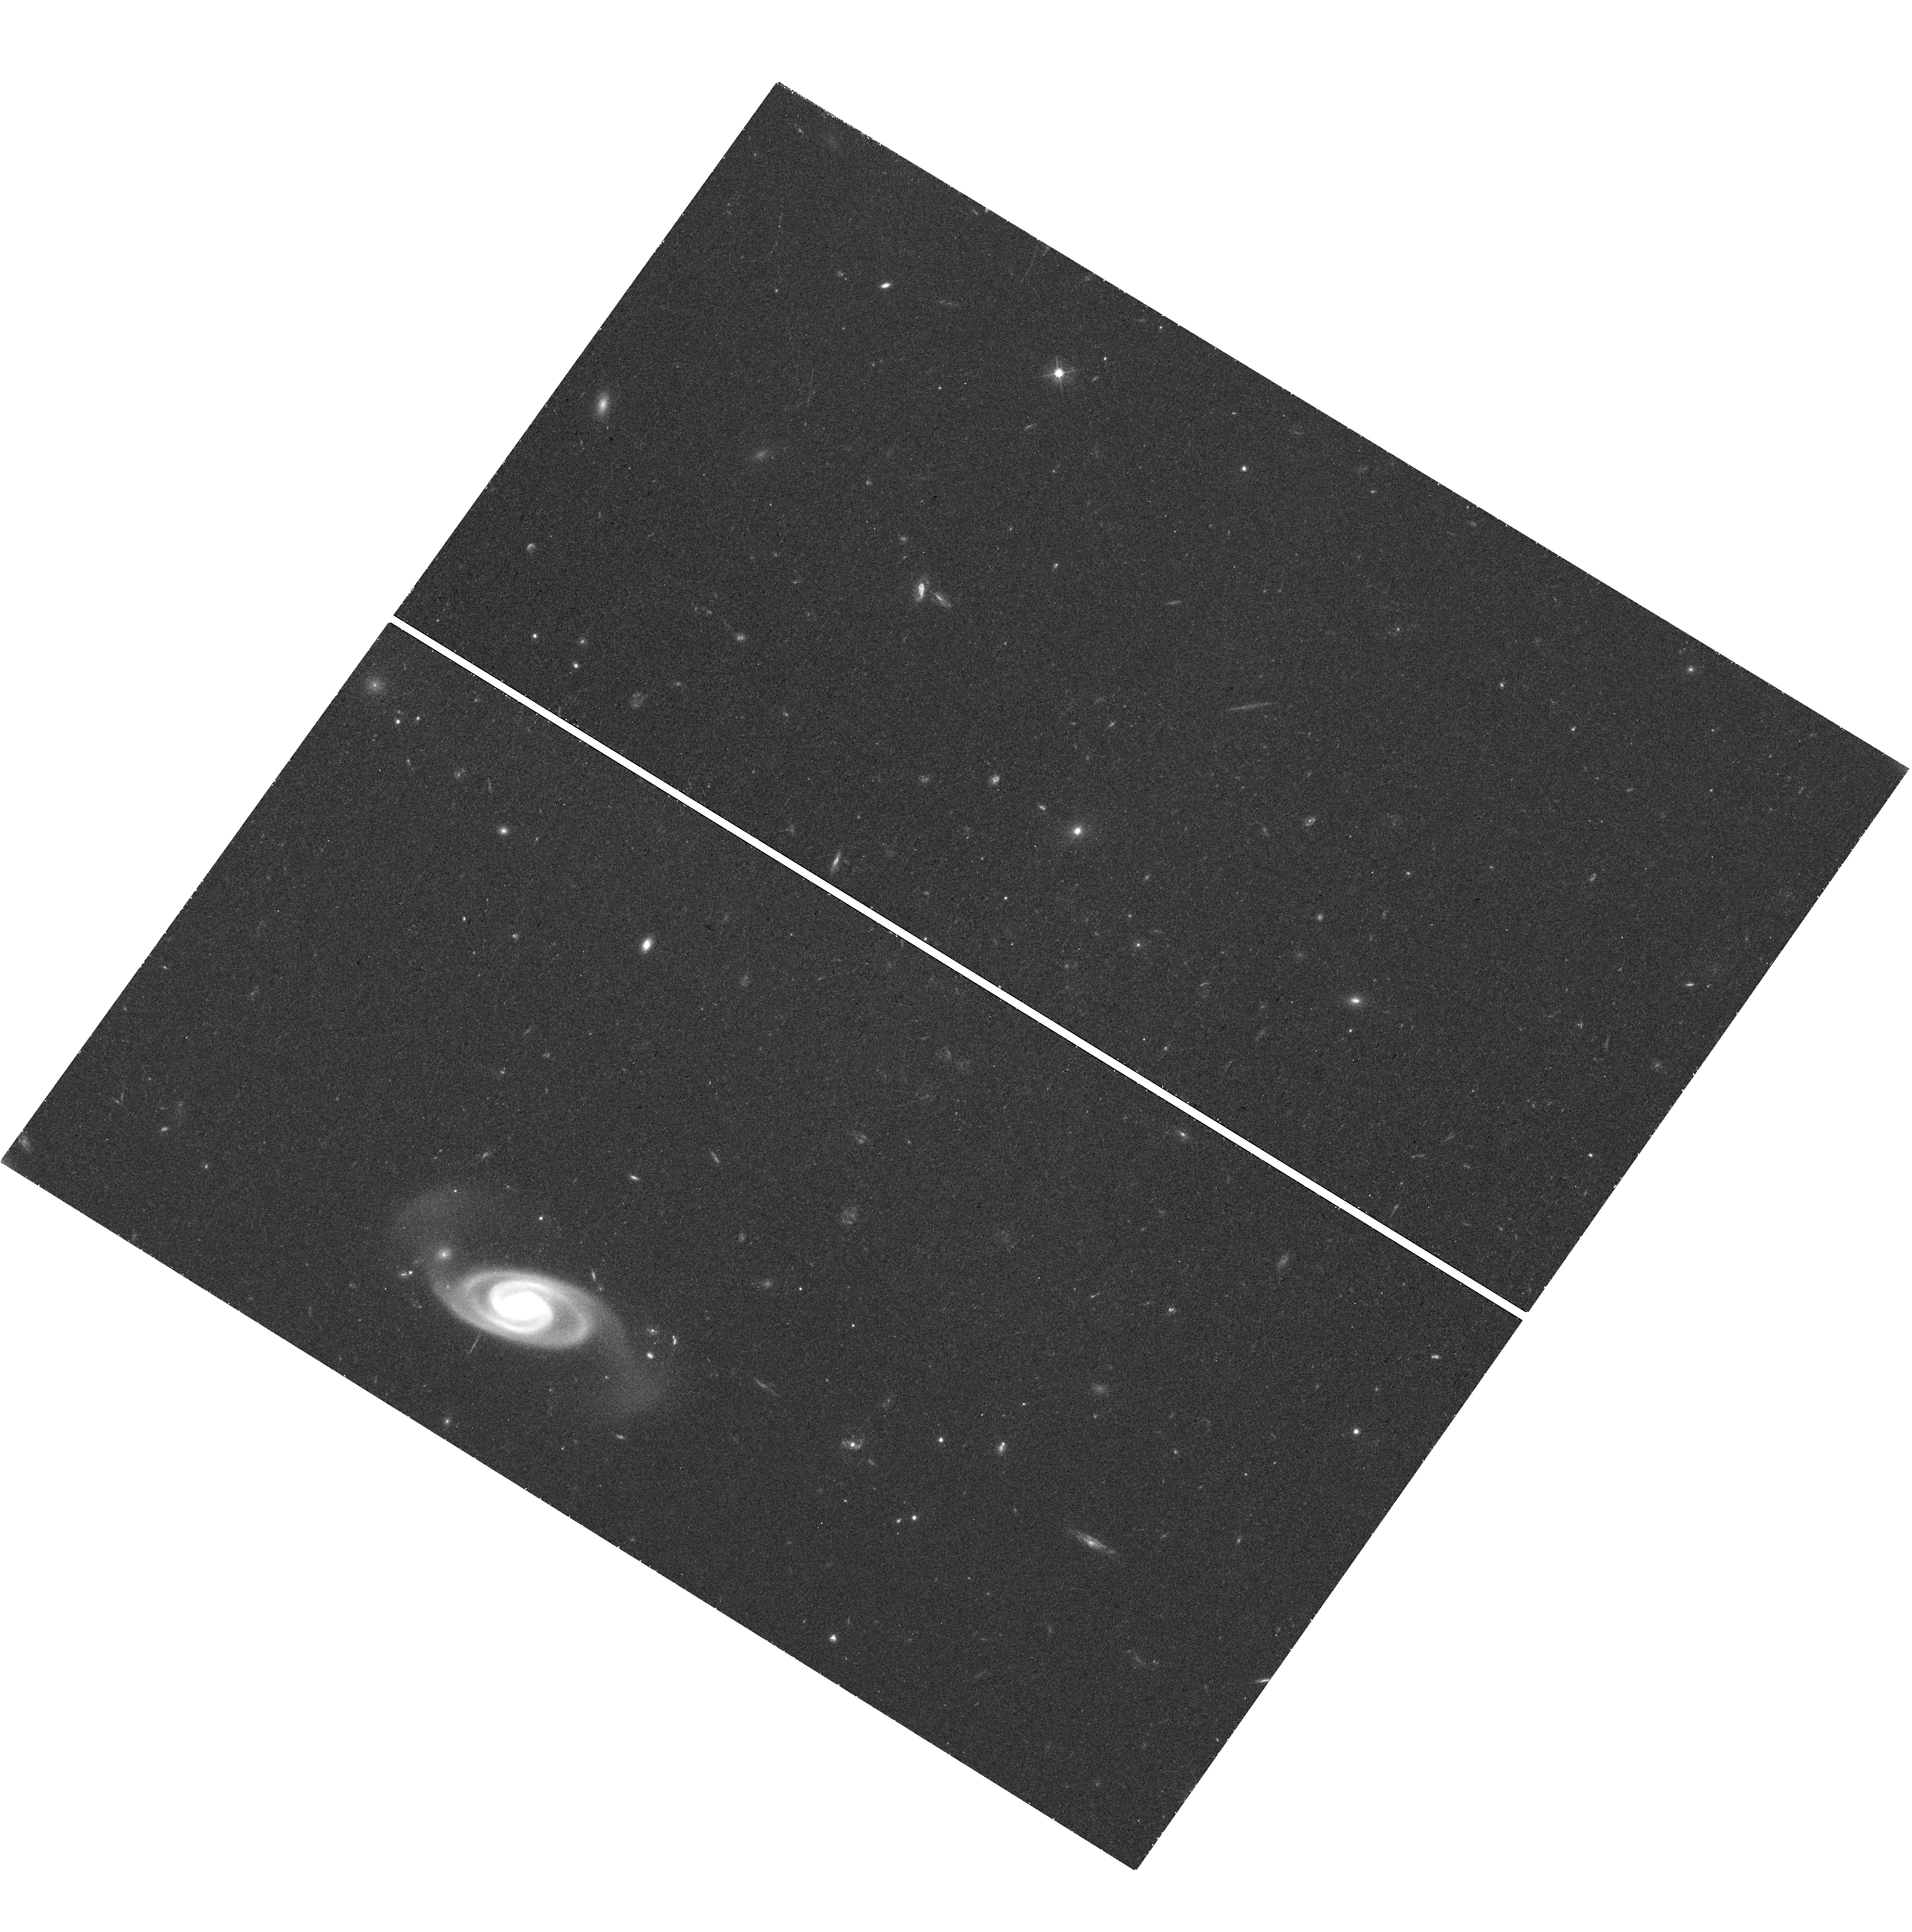
Target: QSO-B1036+054. Instrument: WFC3/UVIS. Filter: F475W. Exposure: 43 min. Observation ID: hst_15995_03_wfc3_uvis_f475w_ie6s03

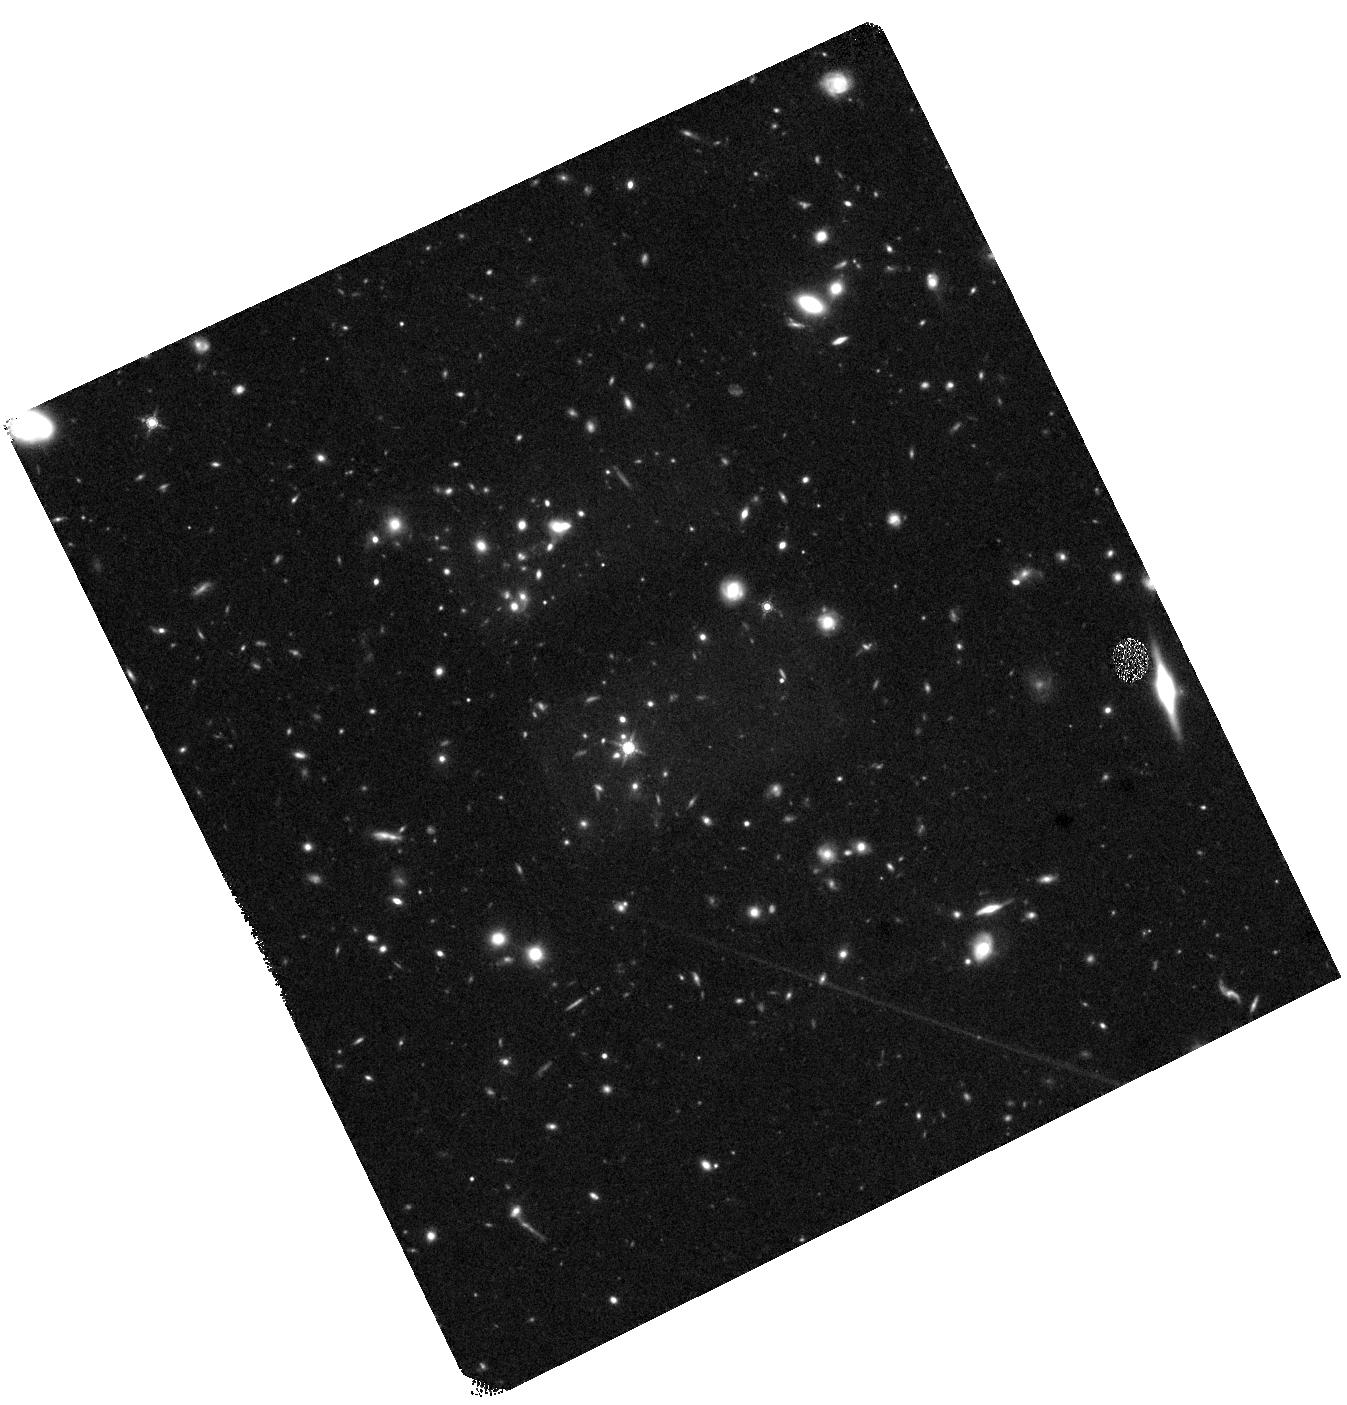
Target: QSO-J0217+0144. Instrument: WFC3/IR. Filter: F160W. Exposure: 40 min. Observation ID: hst_15995_01_wfc3_ir_f160w_ie6s01

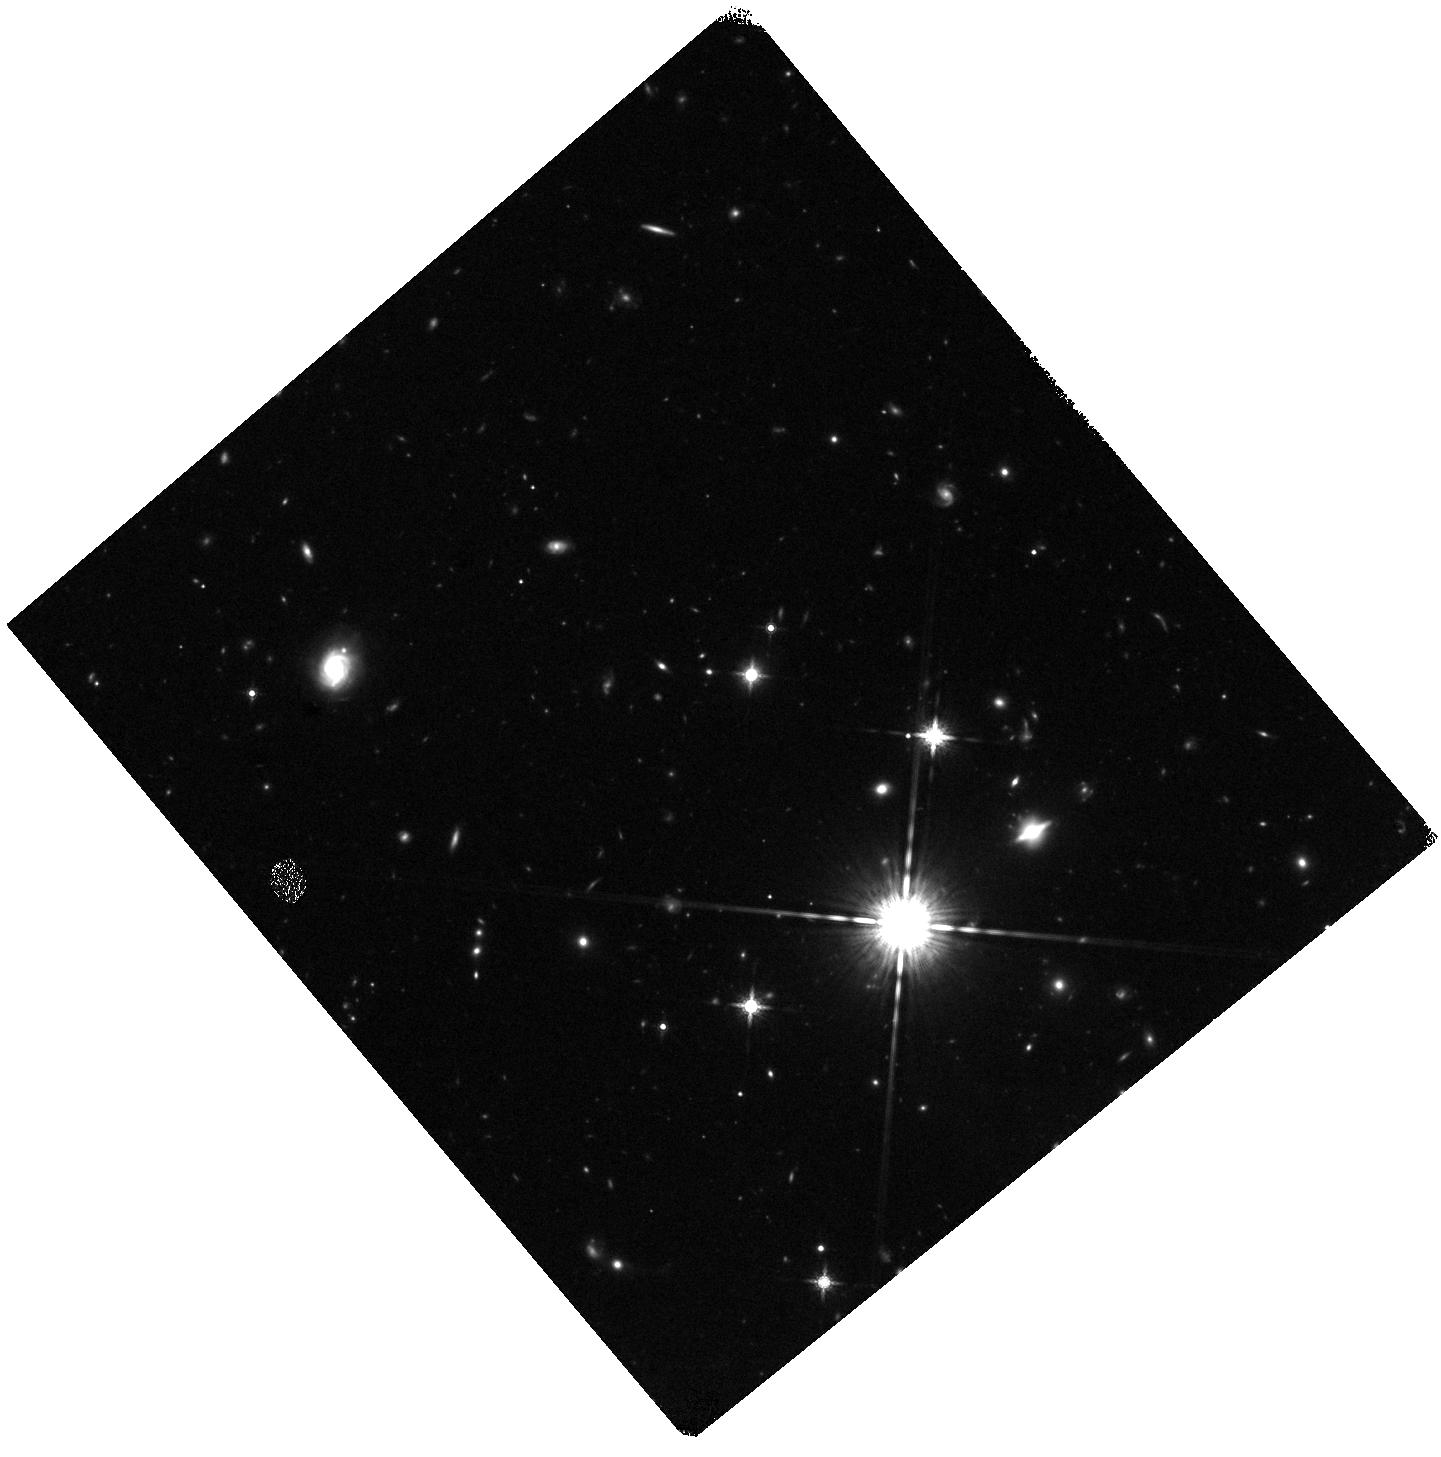
Target: ICRF-J073352.5+502209. Instrument: WFC3/IR. Filter: F160W. Exposure: 45 min. Observation ID: hst_15995_02_wfc3_ir_f160w_ie6s02

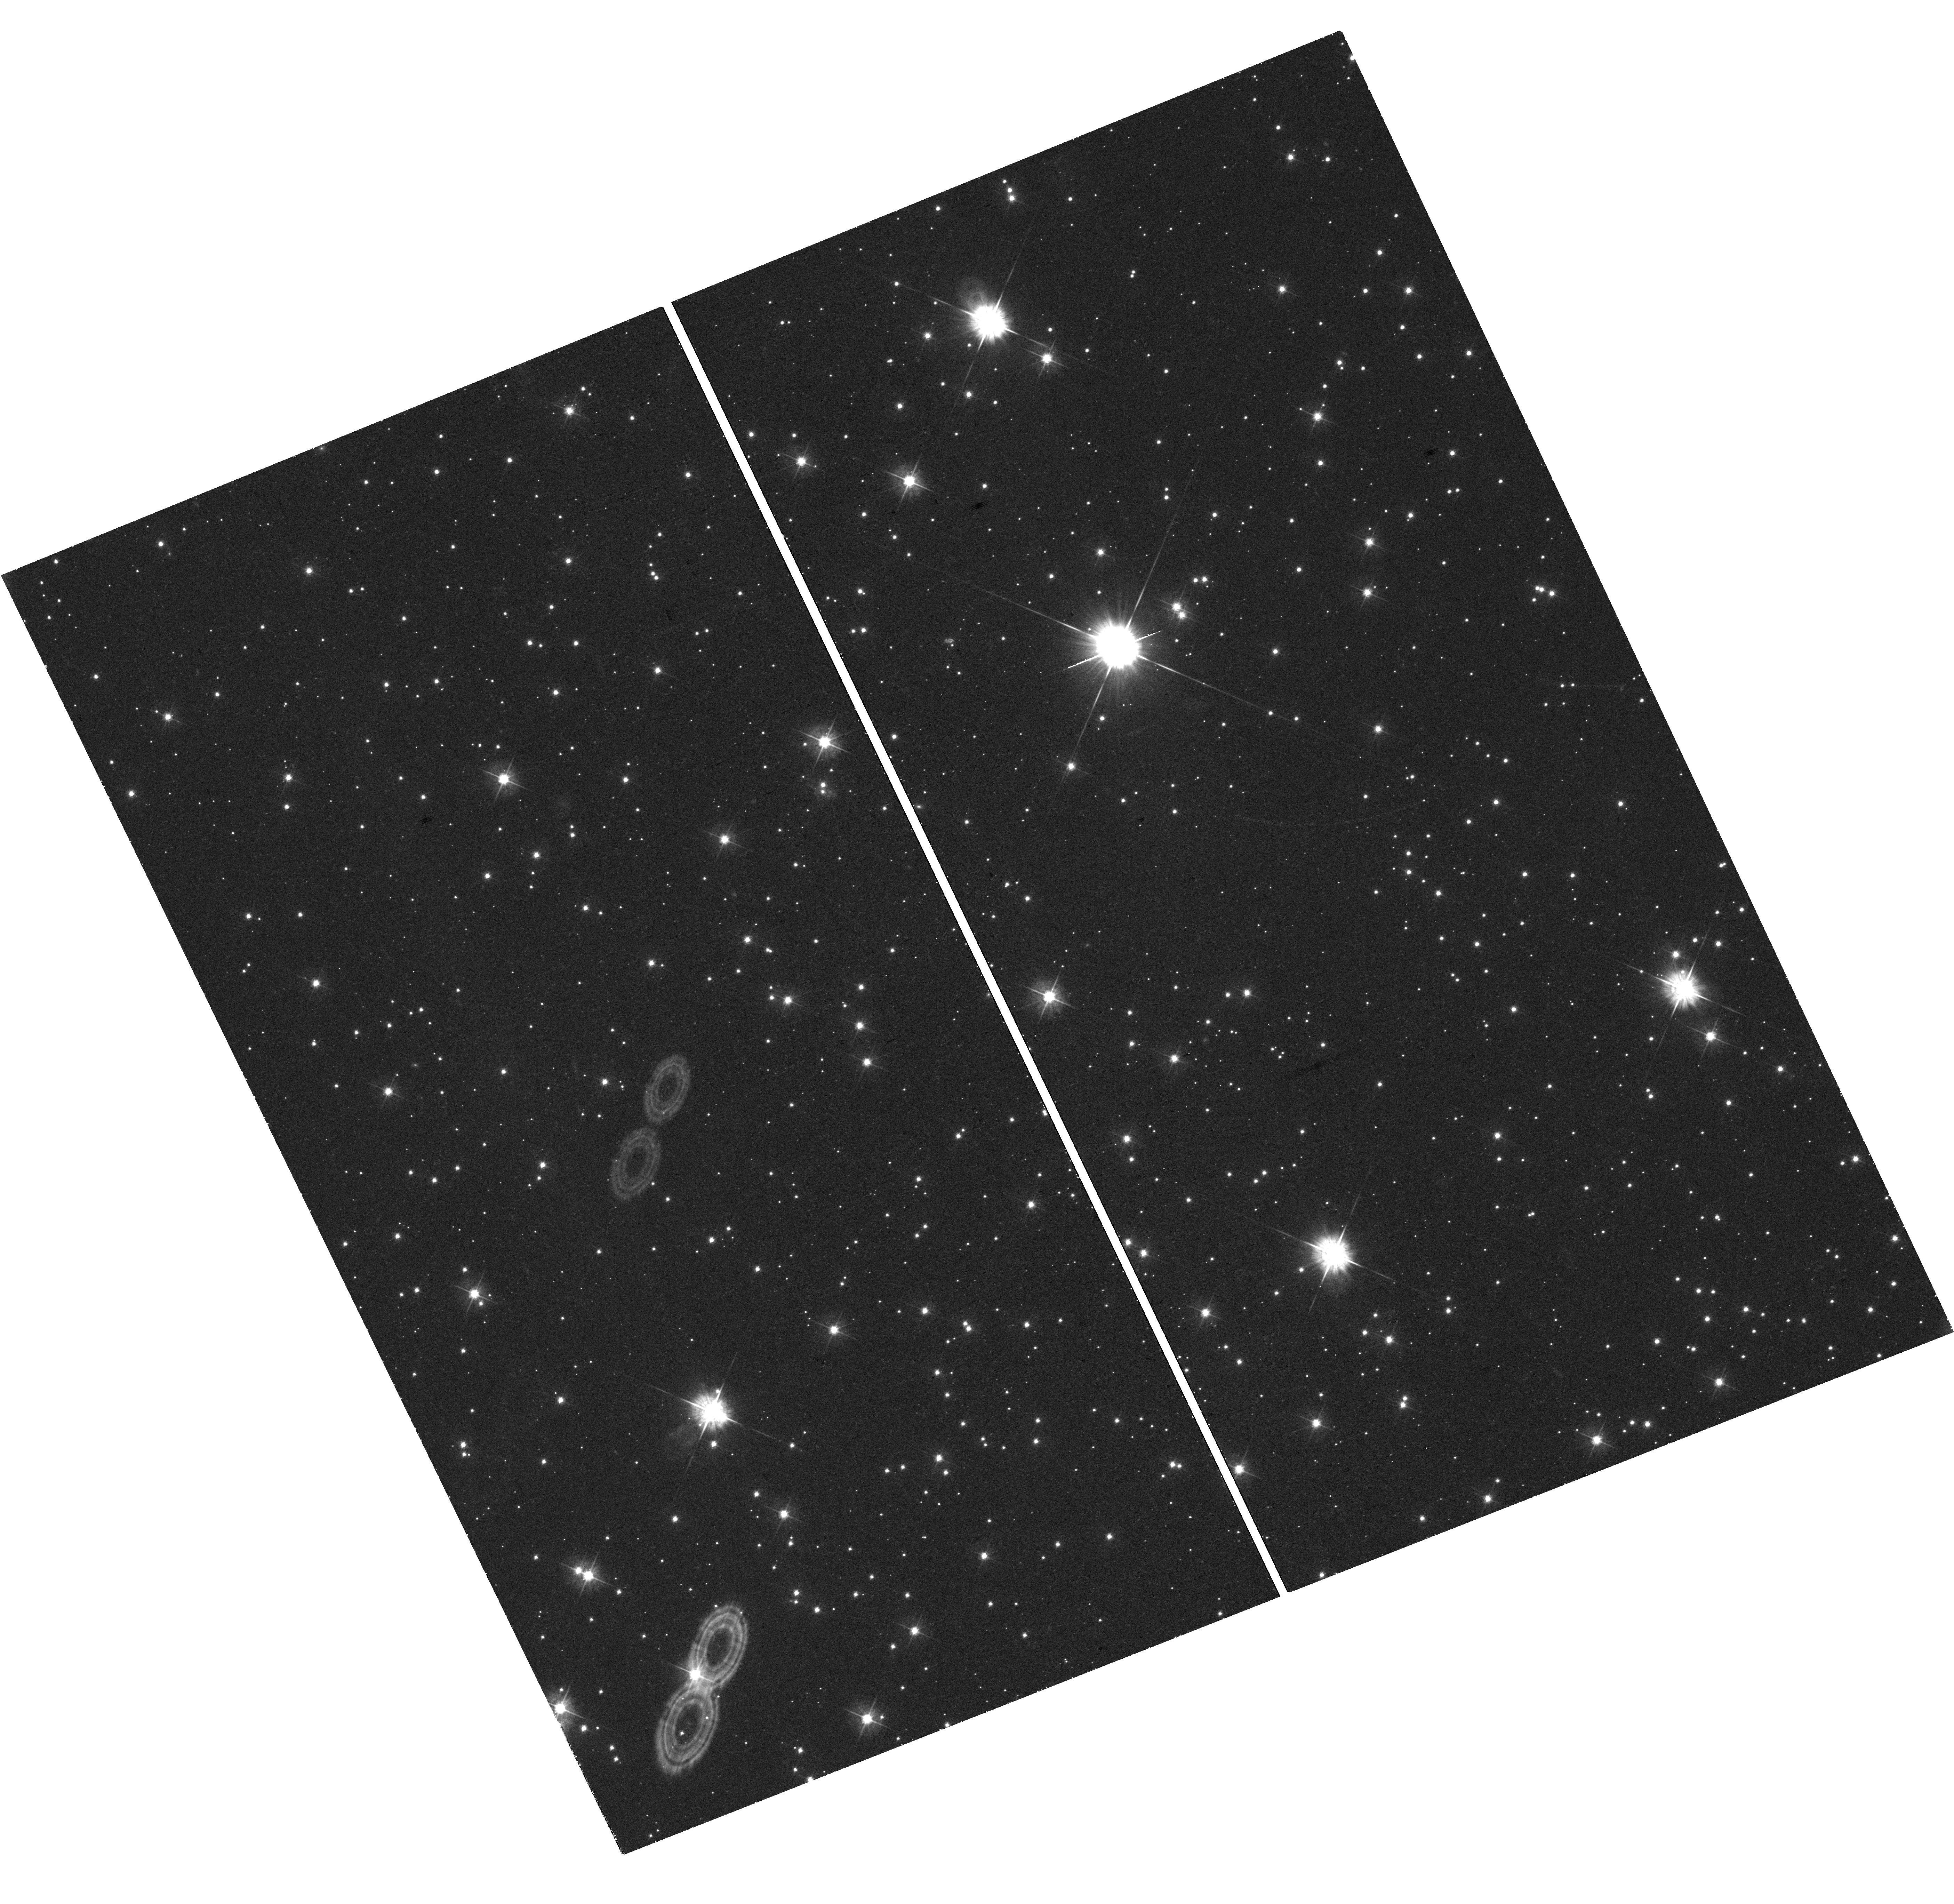
Target: QSO-B1730-130. Instrument: WFC3/UVIS. Filter: F475W. Exposure: 43 min. Observation ID: hst_15995_04_wfc3_uvis_f475w_ie6s04

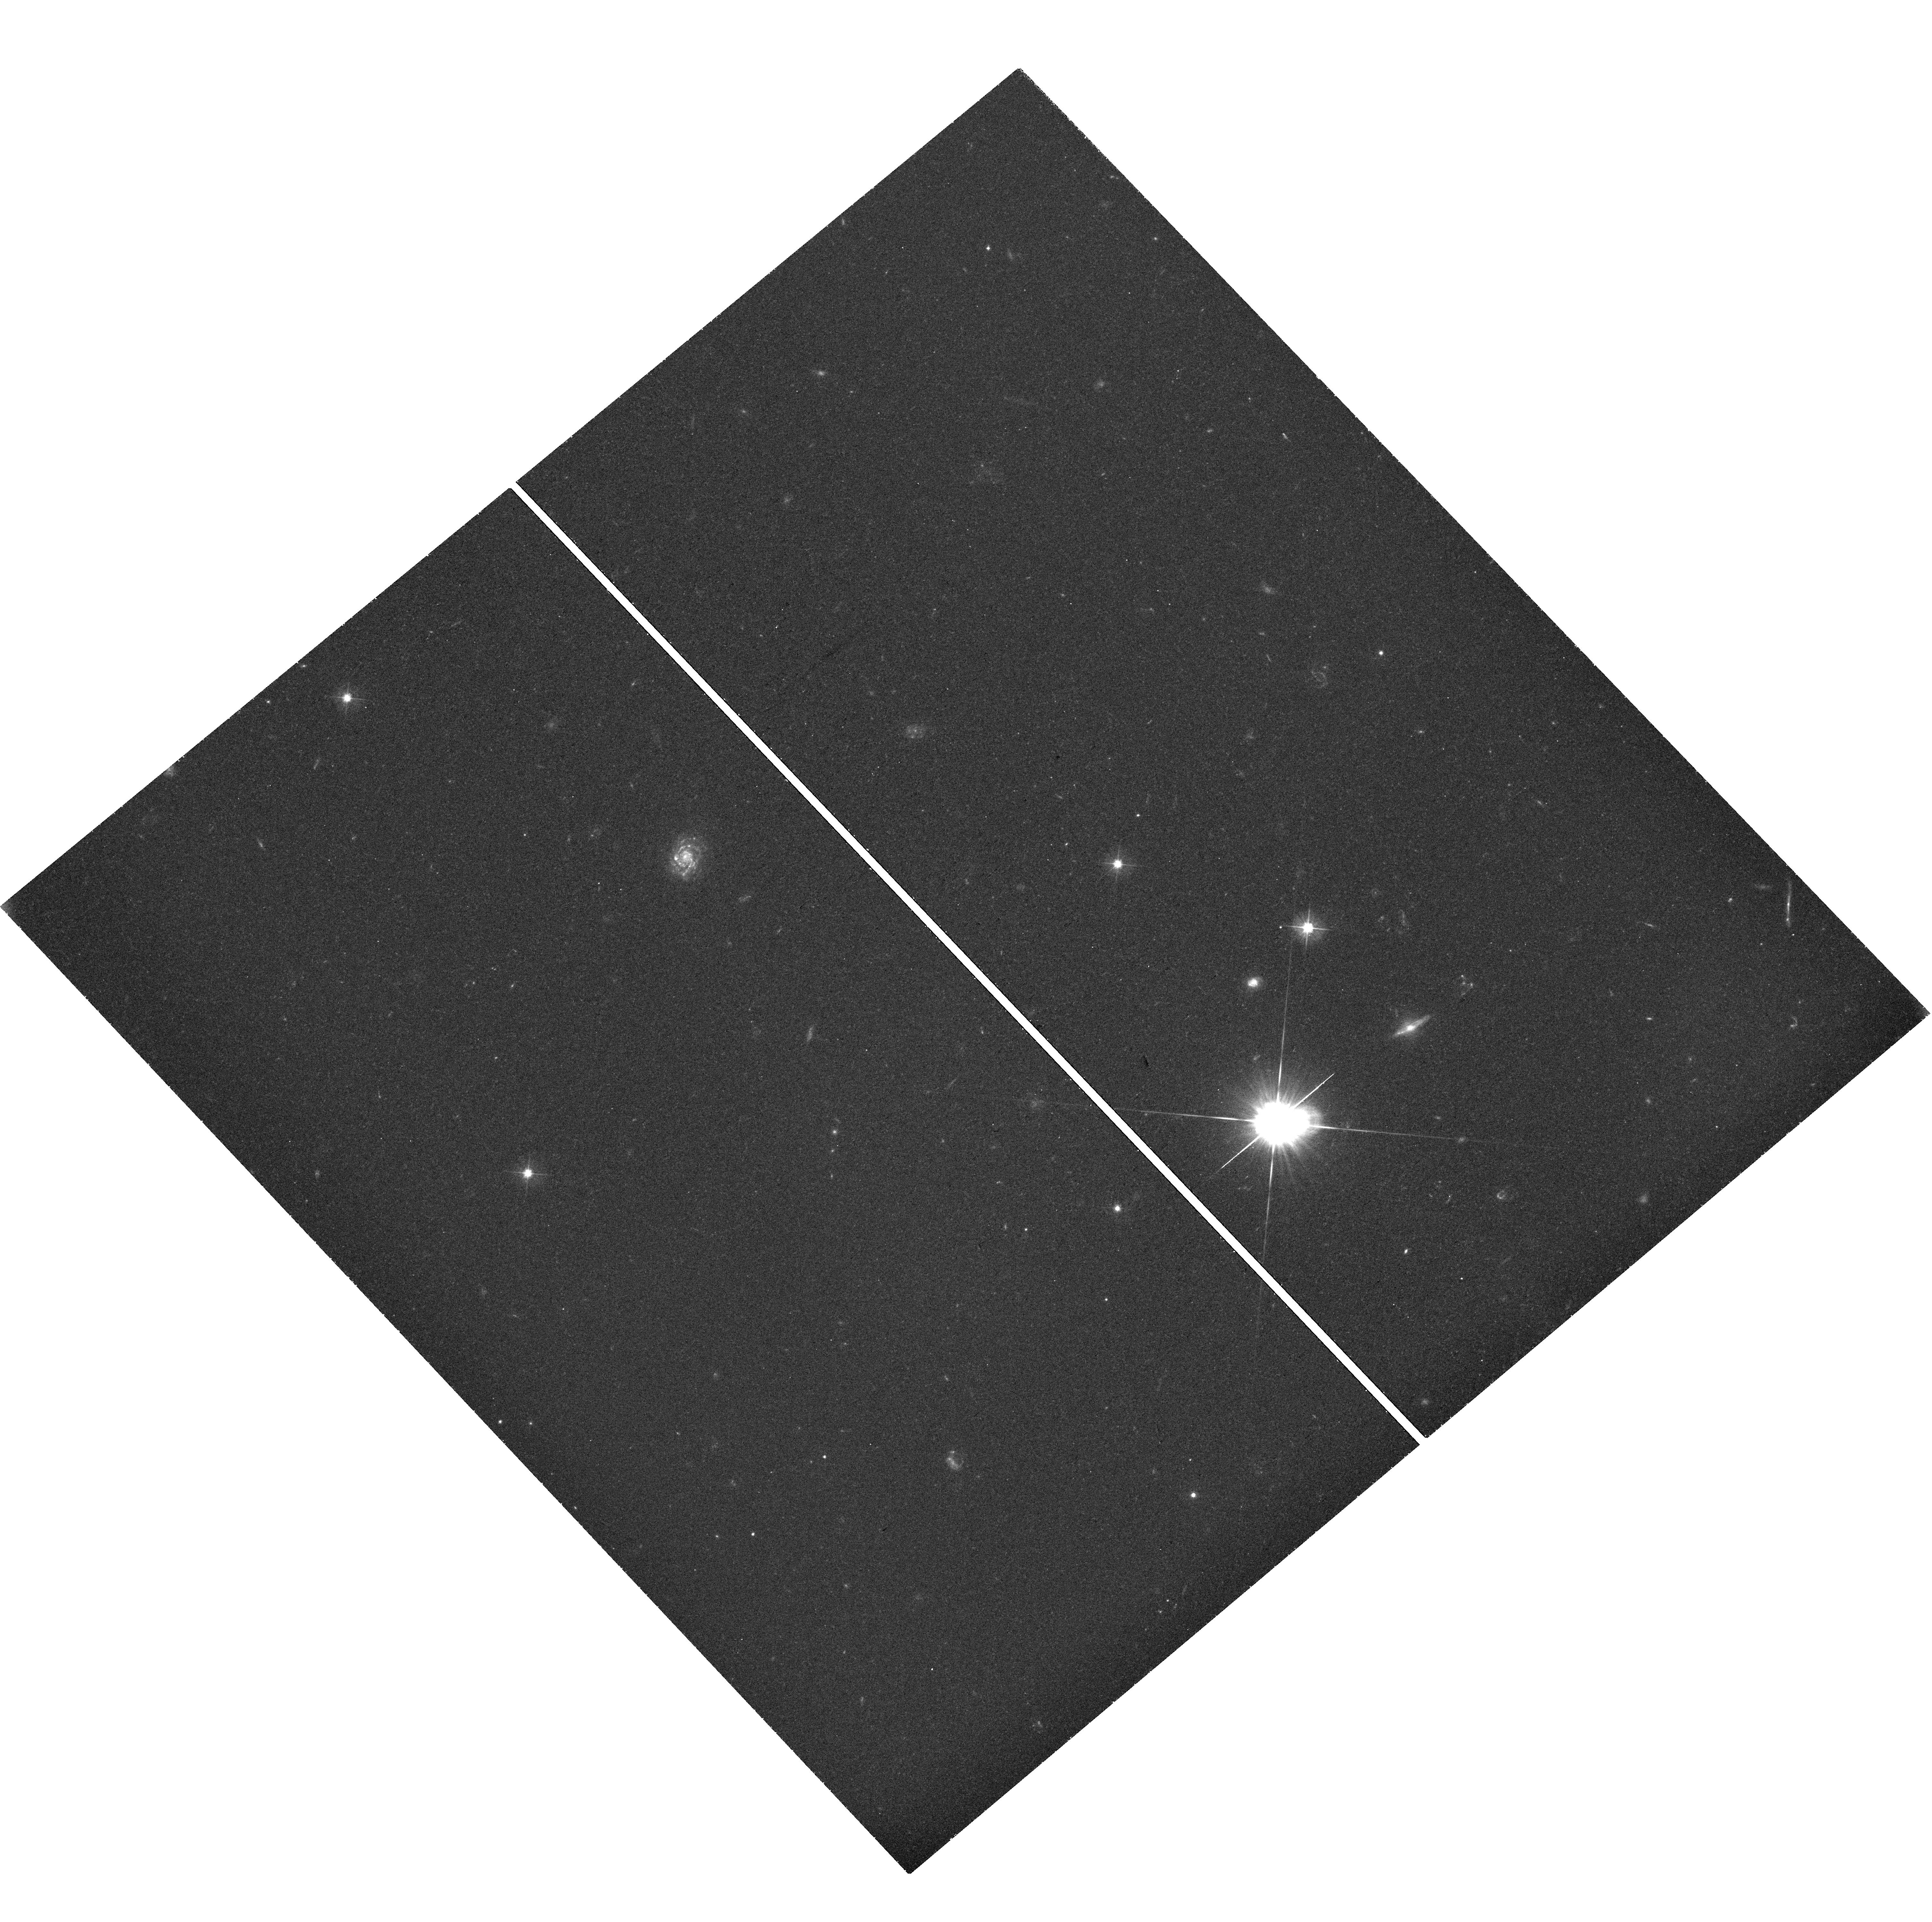
Target: ICRF-J073352.5+502209. Instrument: WFC3/UVIS. Filter: F475W. Exposure: 46 min. Observation ID: hst_15995_02_wfc3_uvis_f475w_ie6s02

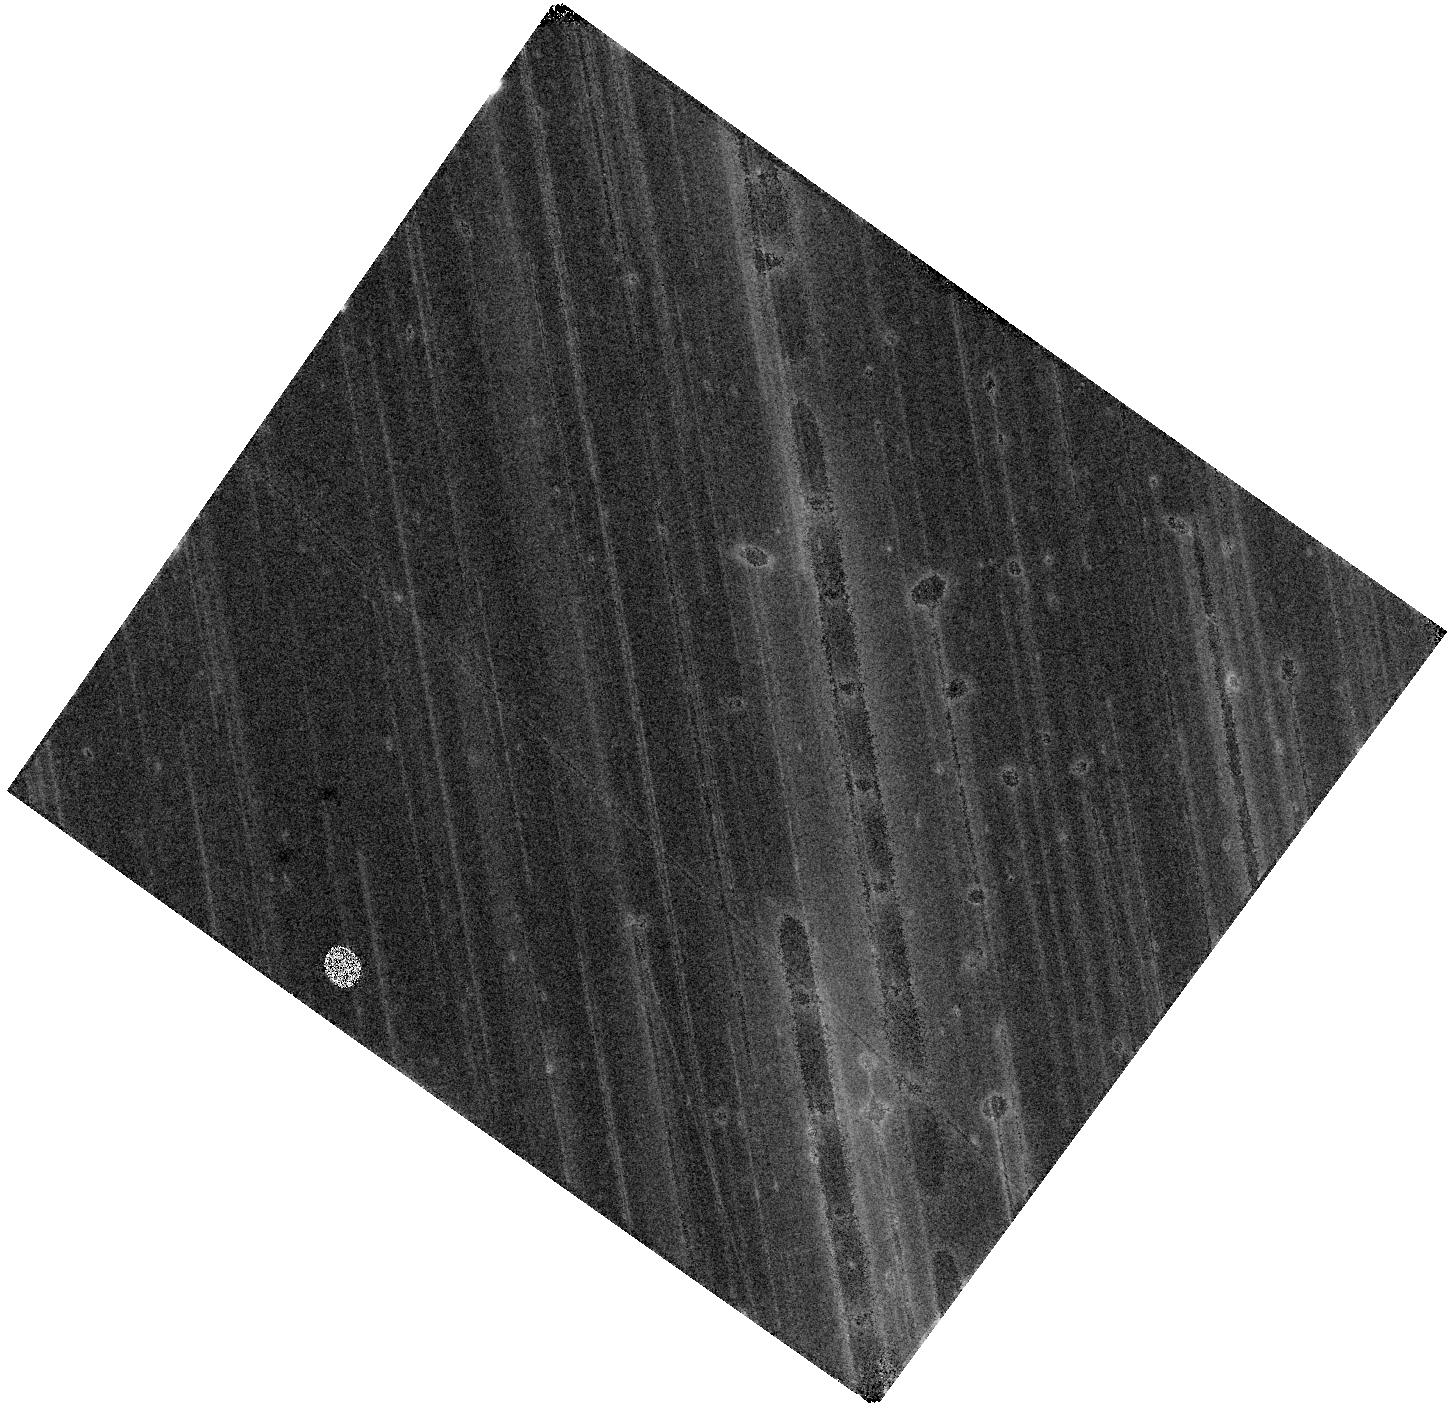
Target: QSO-B1036+054. Instrument: WFC3/IR. Filter: F160W. Exposure: 40 min. Observation ID: hst_15995_03_wfc3_ir_f160w_ie6s03

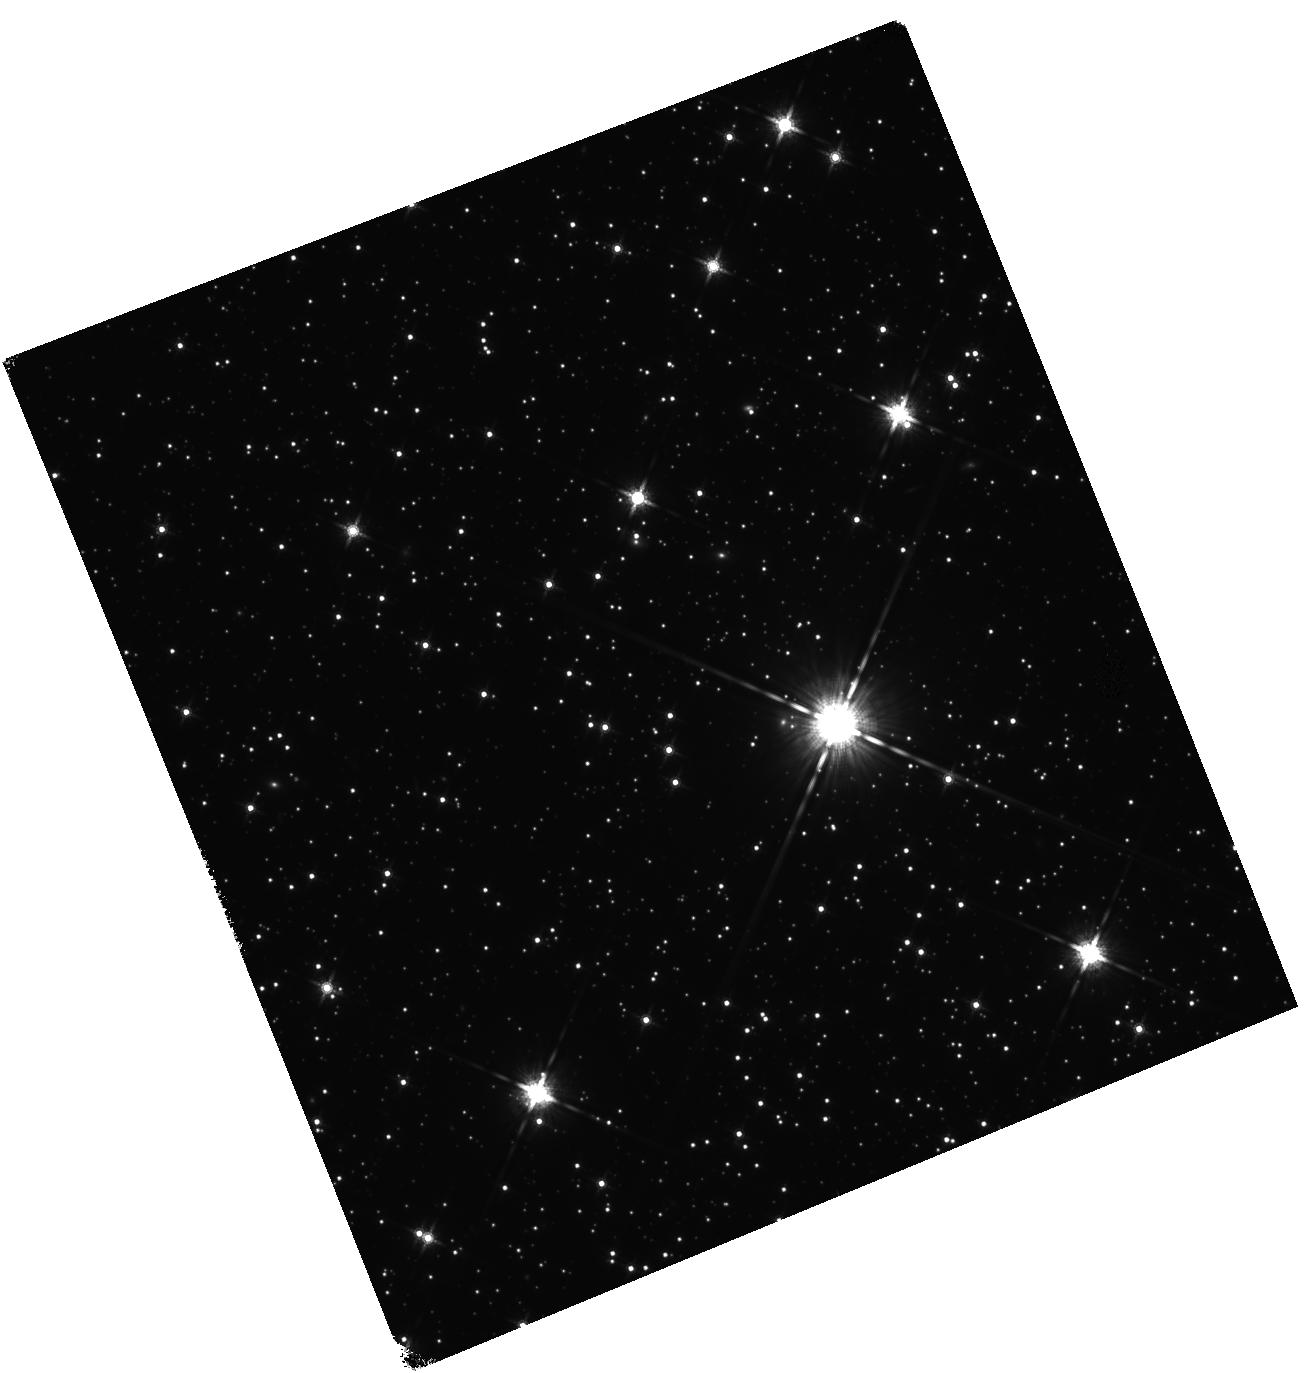
Target: QSO-B1730-130. Instrument: WFC3/IR. Filter: F160W. Exposure: 40 min. Observation ID: hst_15995_04_wfc3_ir_f160w_ie6s04

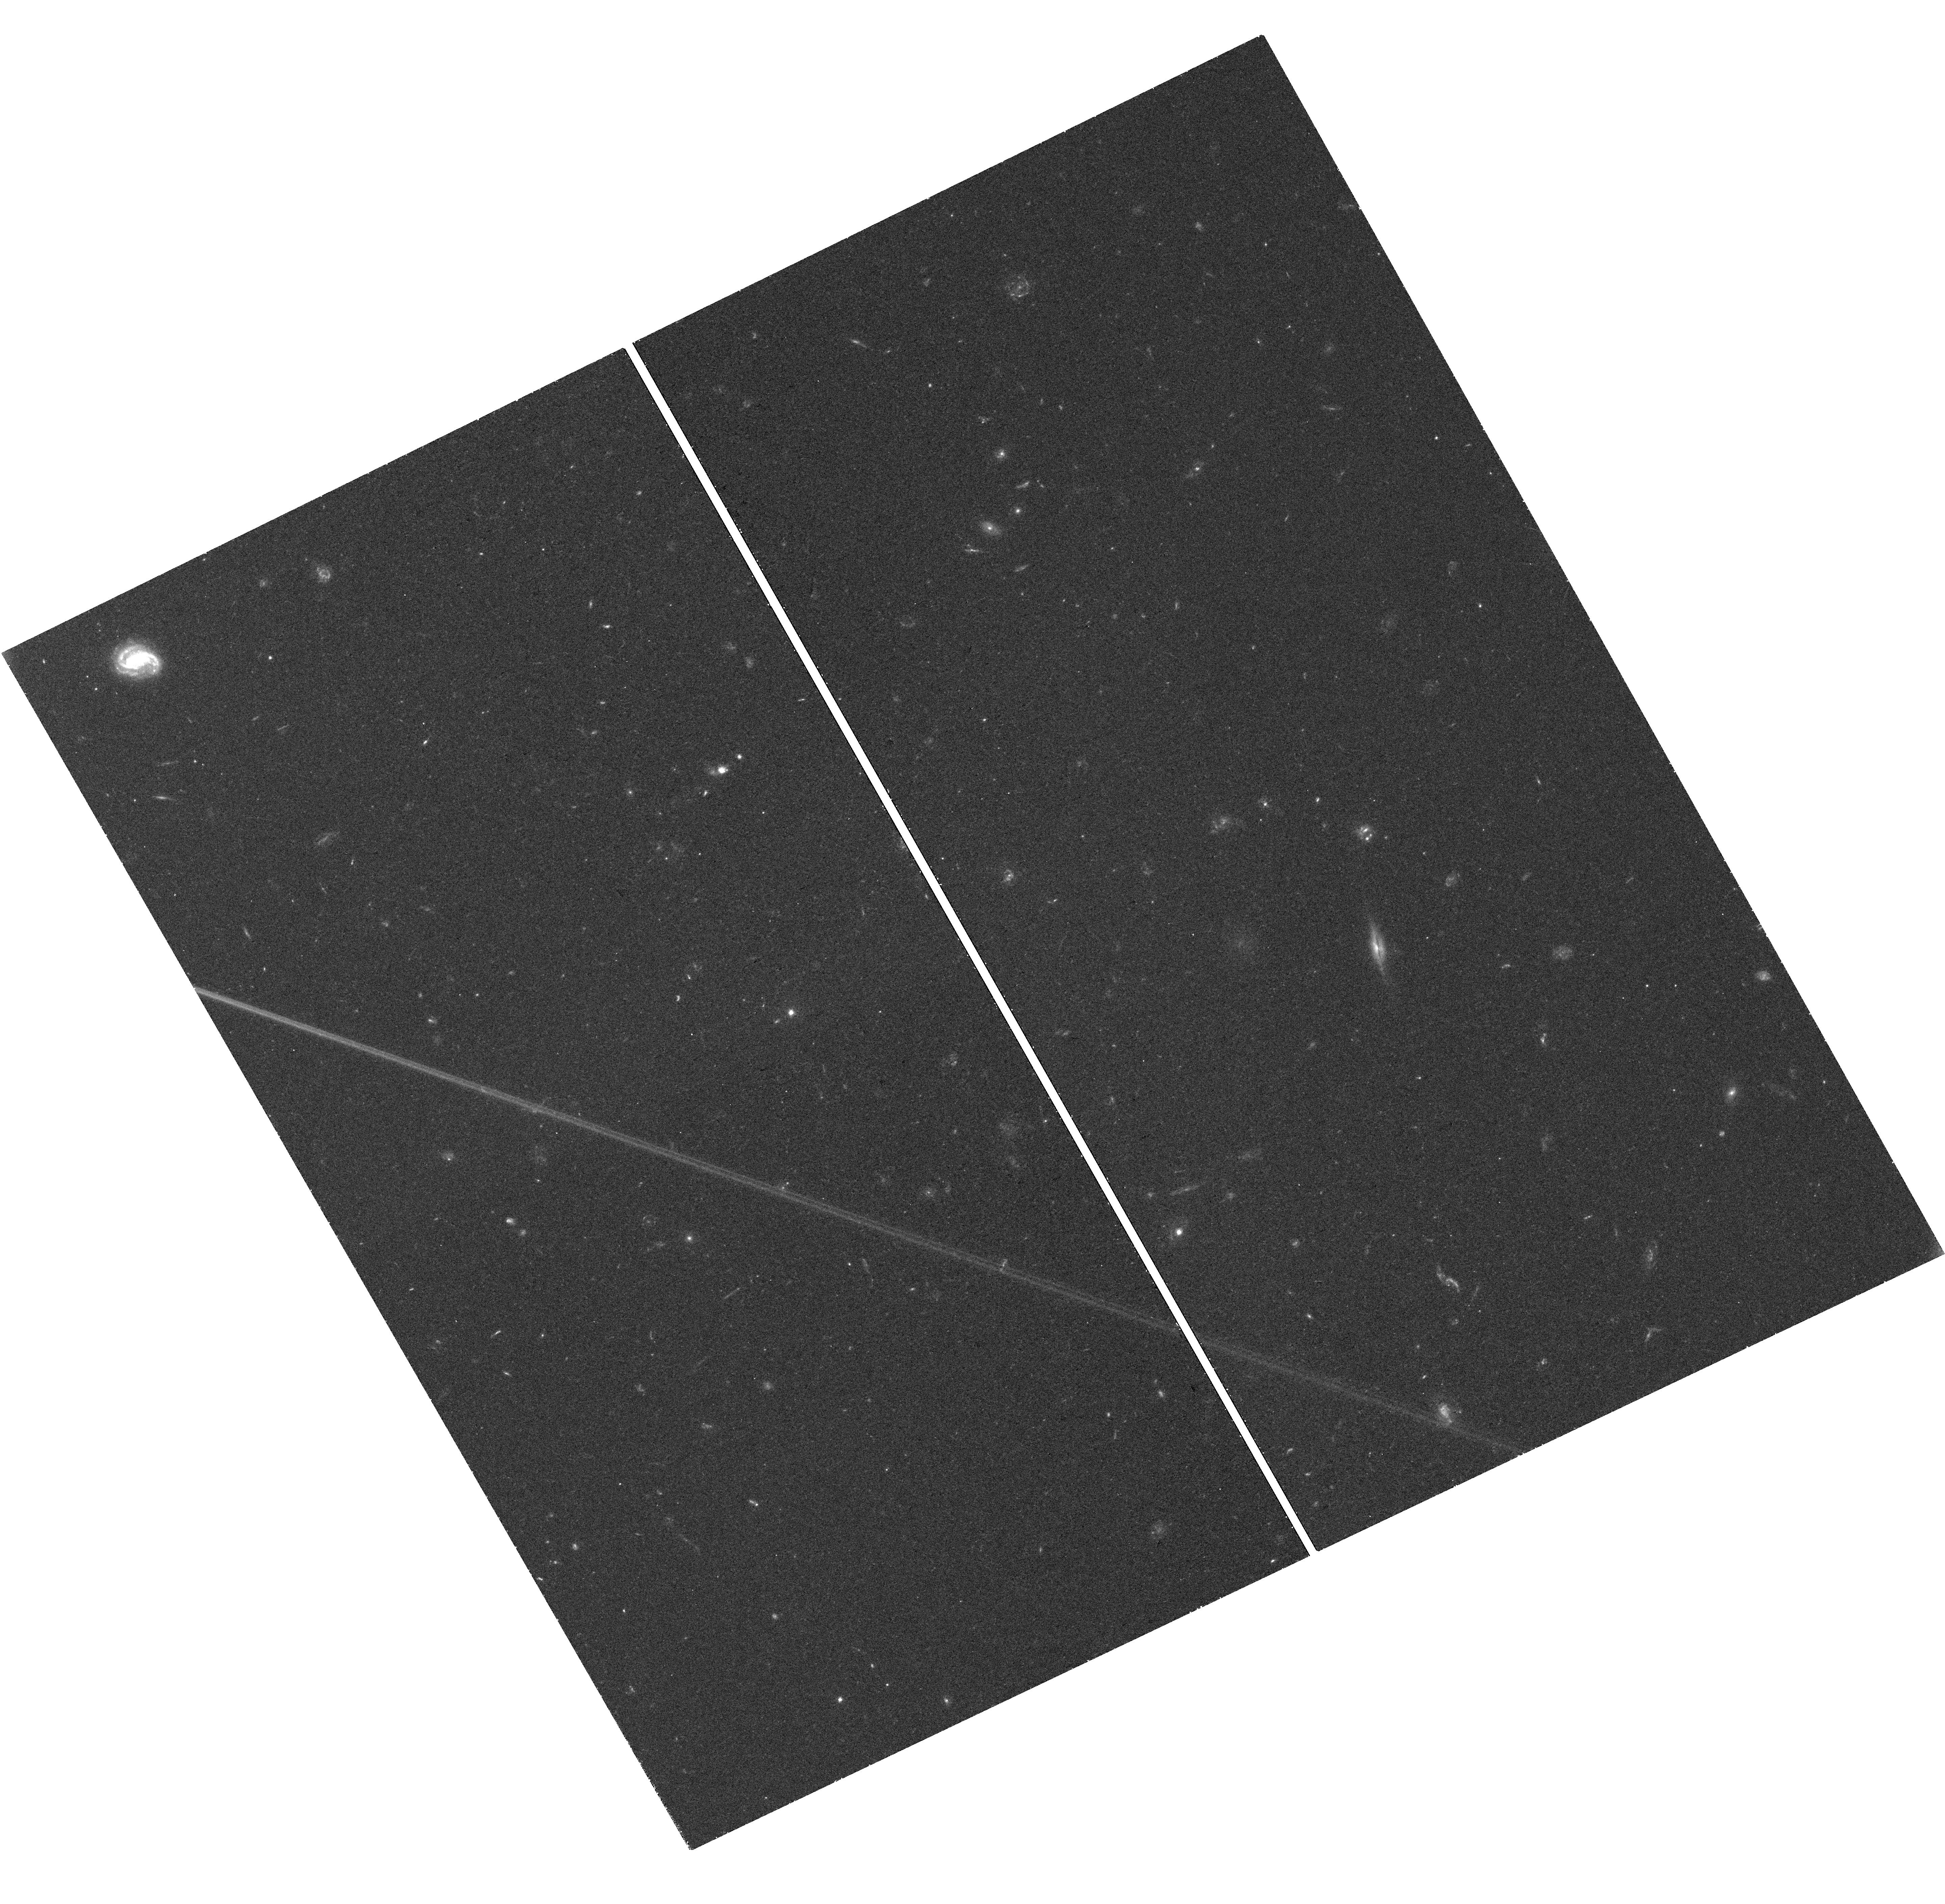
Target: QSO-J0217+0144. Instrument: WFC3/UVIS. Filter: F475W. Exposure: 41 min. Observation ID: hst_15995_01_wfc3_uvis_f475w_ie6s01

The Nature of Jets in Hybrid MOJAVE Blazars (PI: Kharb, Preeti)

We propose to observe the cores, jets and external environments of four hybrid blazars that have an FRI-like jet on one side and an FRII-like jet on the other. These hybrid blazars belong to the MOJAVE survey which has been monitoring the parsec-scale jets of >100 blazars in the northern hemisphere over more than two decades. The Chandra and HST data will be used to construct broadband spectral energy distributions at several locations along the jet to determine if the X-ray emission is synchrotron or inverse-Compton in origin. The proposed X-ray and optical data will be utilized along with extensive complementary data at radio and gamma-ray frequencies on both parsec and kpc scales, to probe into the causes of the Fanaroff-Riley dichotomy in jets.